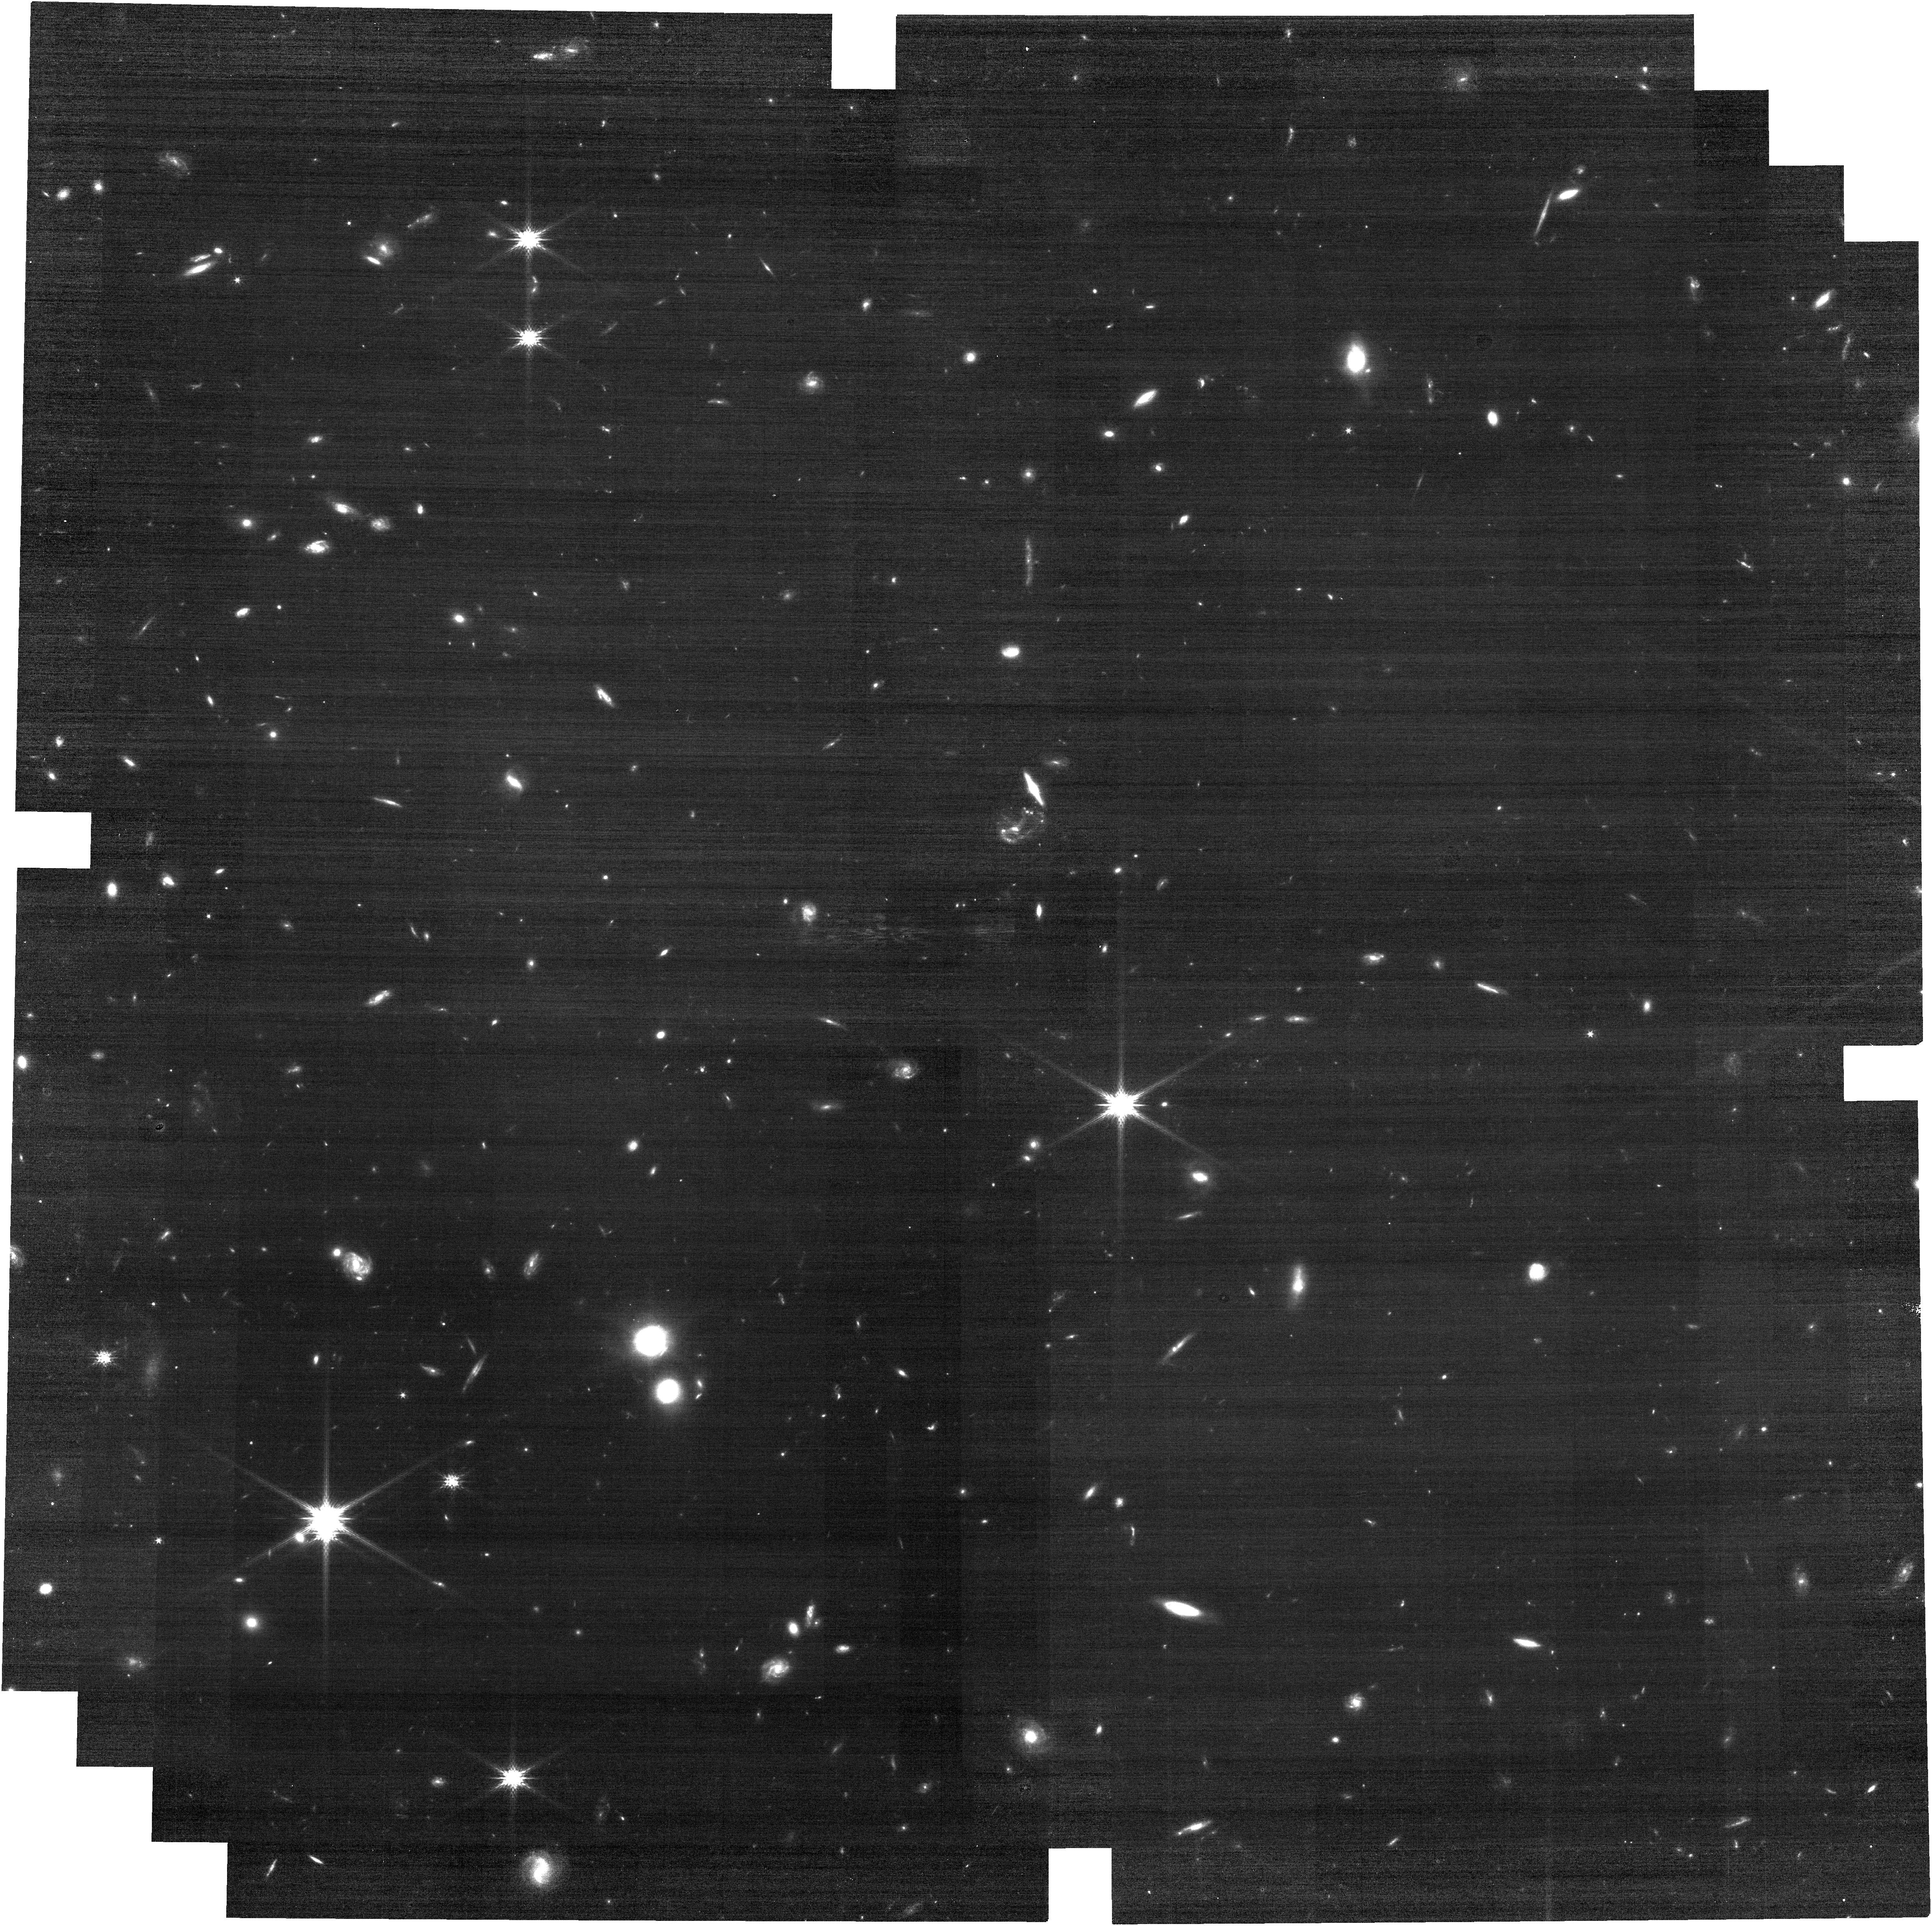
Target: C3D_1. Instrument: NIRCAM. Filter: F150W. Exposure: 14 min. Observation ID: jw05324-o006_t016_nircam_clear-f150w

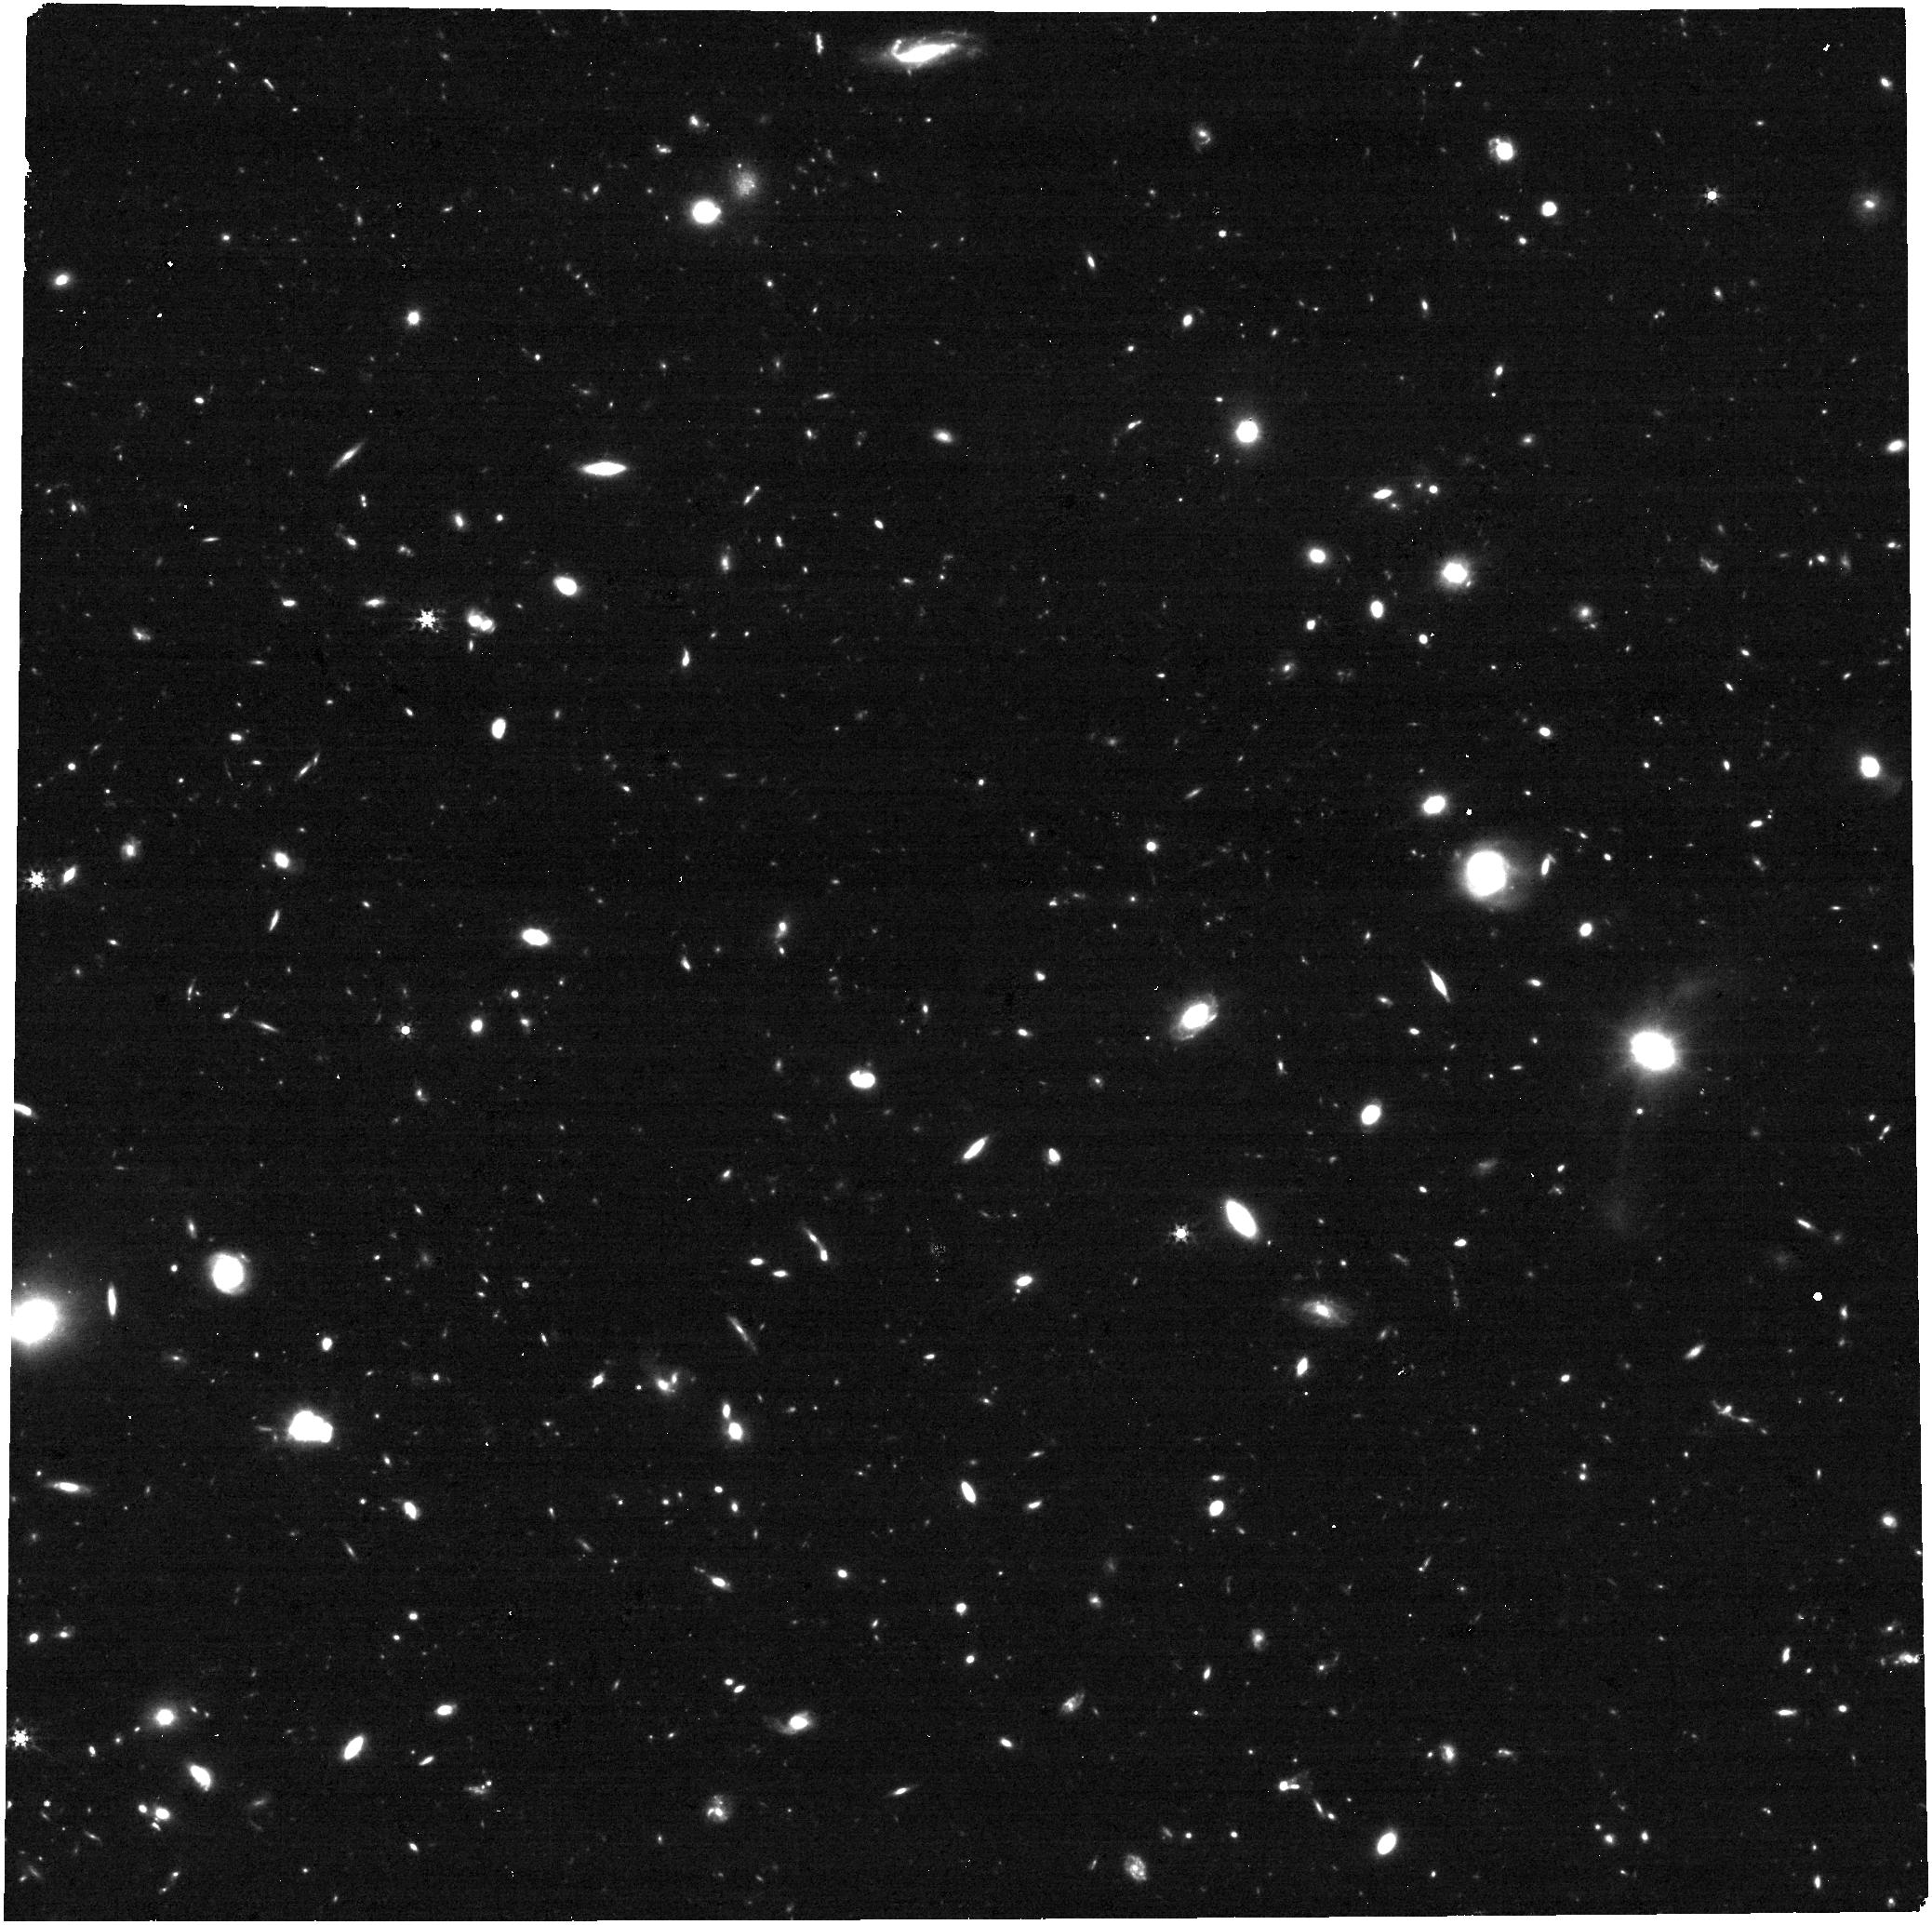
Target: UDS-T29. Instrument: NIRCAM. Filter: F356W. Exposure: 26 min. Observation ID: jw05324-o021_t020_nircam_clear-f356w

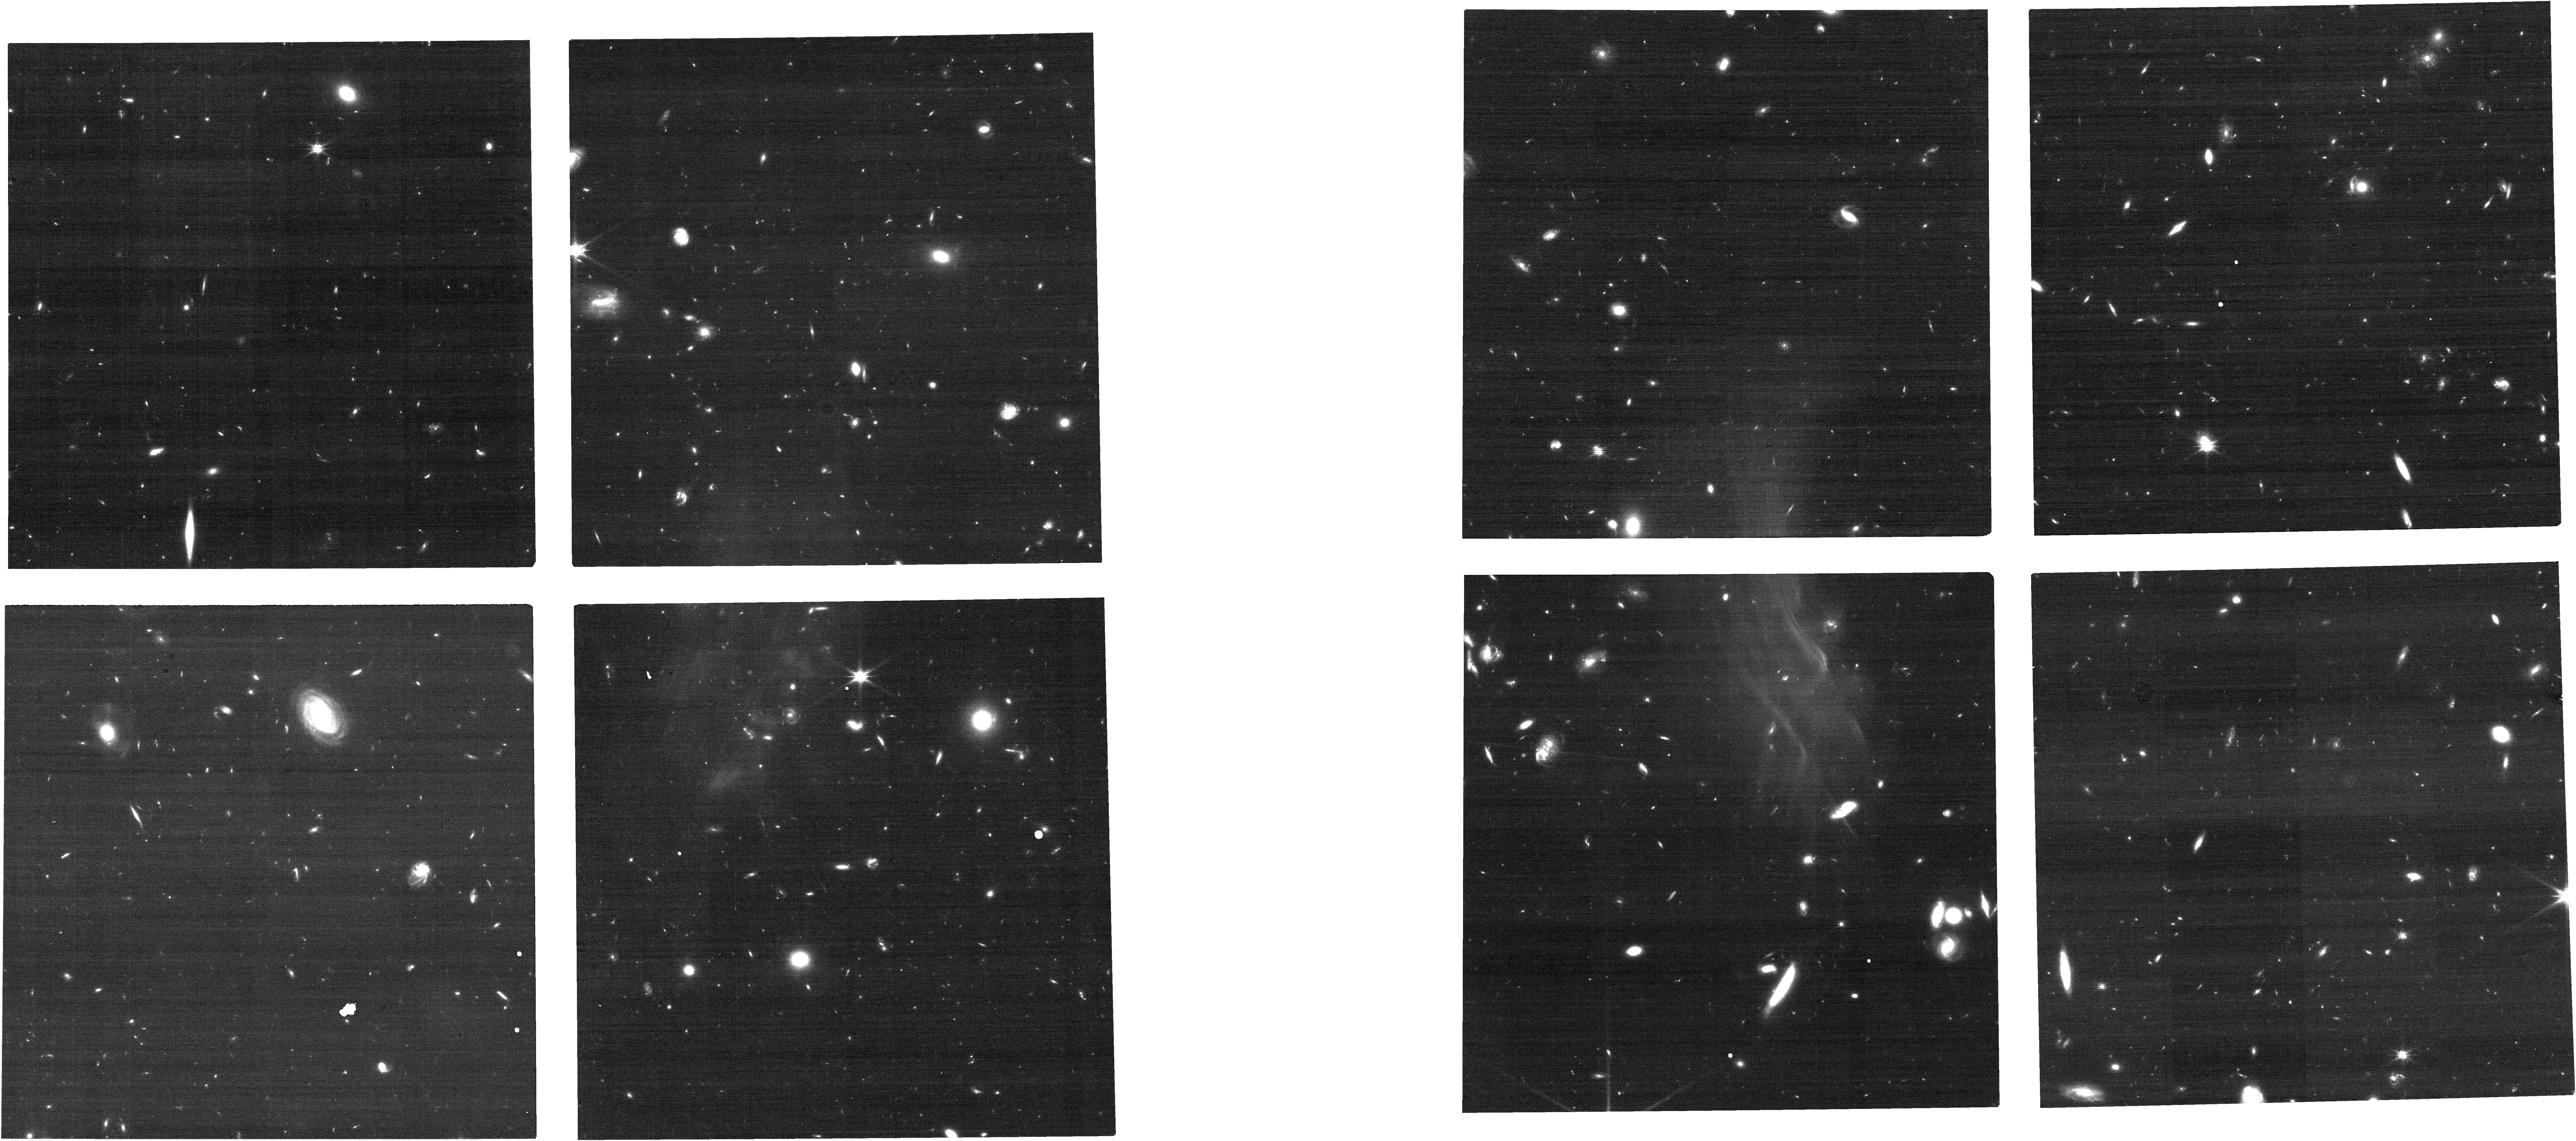
Target: JADES-SNIa. Instrument: NIRCAM. Filter: F150W. Exposure: 24 min. Observation ID: jw05324-o027_t022_nircam_clear-f150w

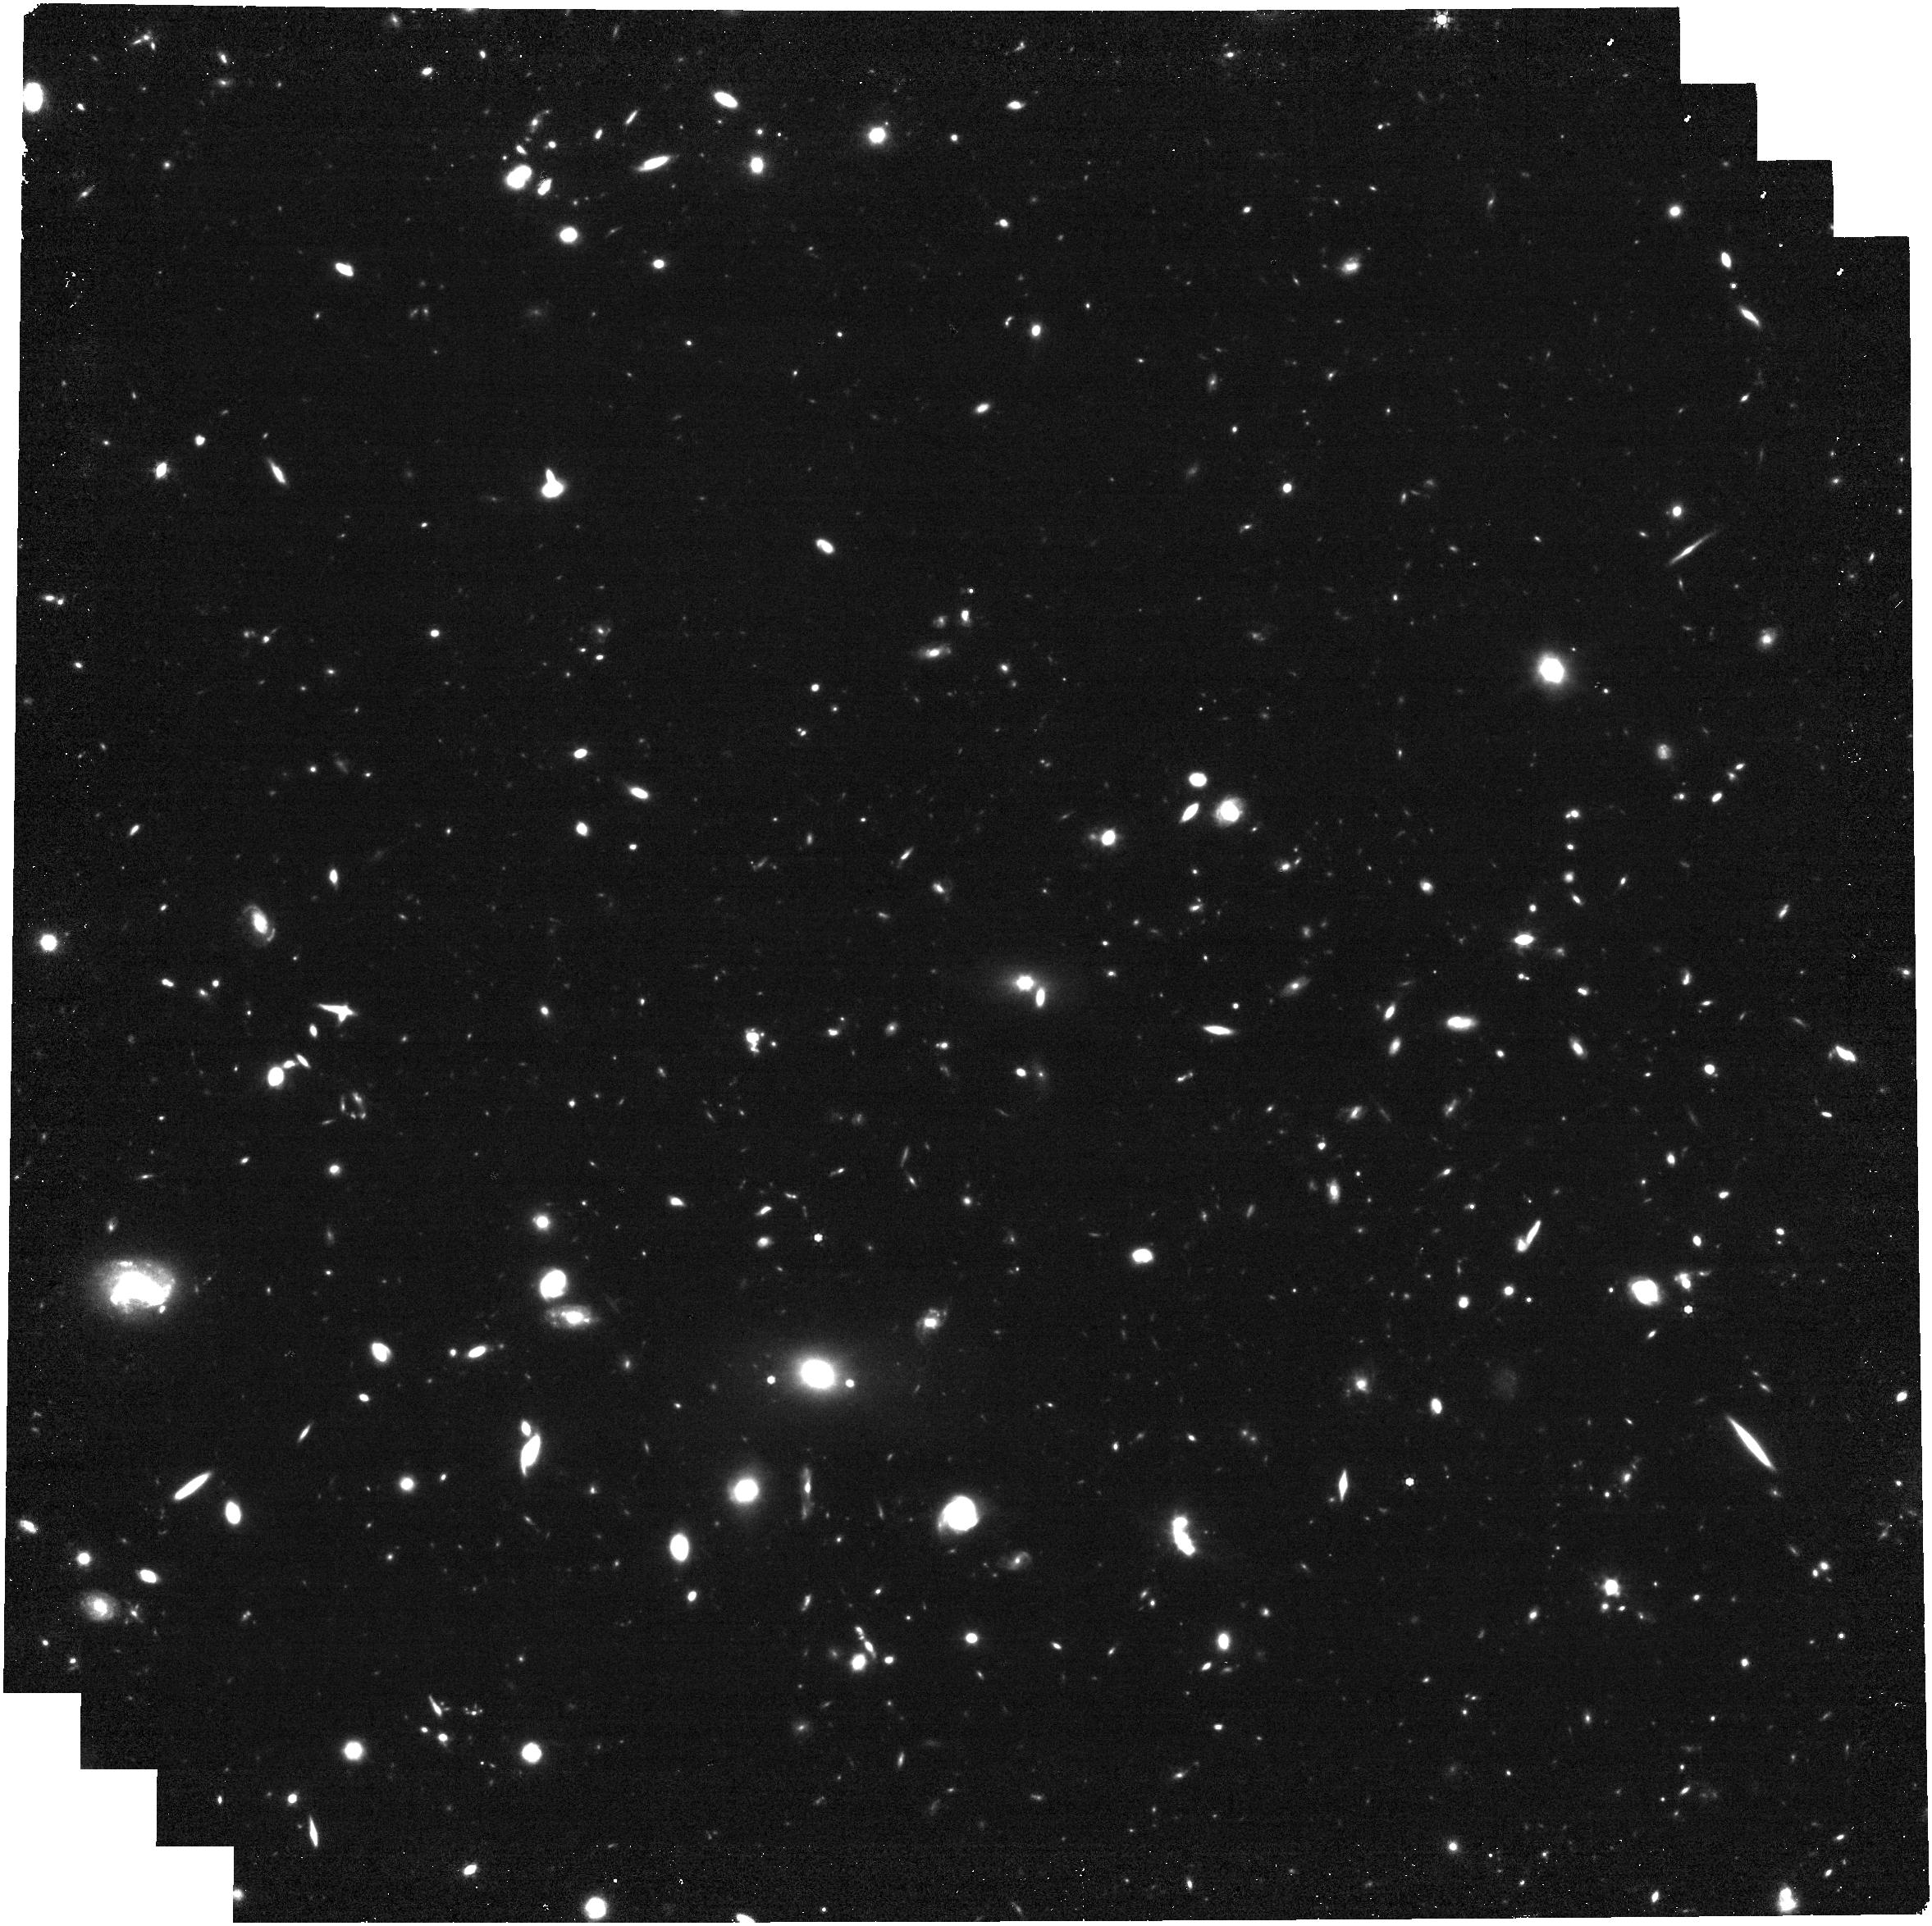
Target: SNIa2. Instrument: NIRCAM. Filter: F444W. Exposure: 24 min. Observation ID: jw05324-o017_t014_nircam_clear-f444w

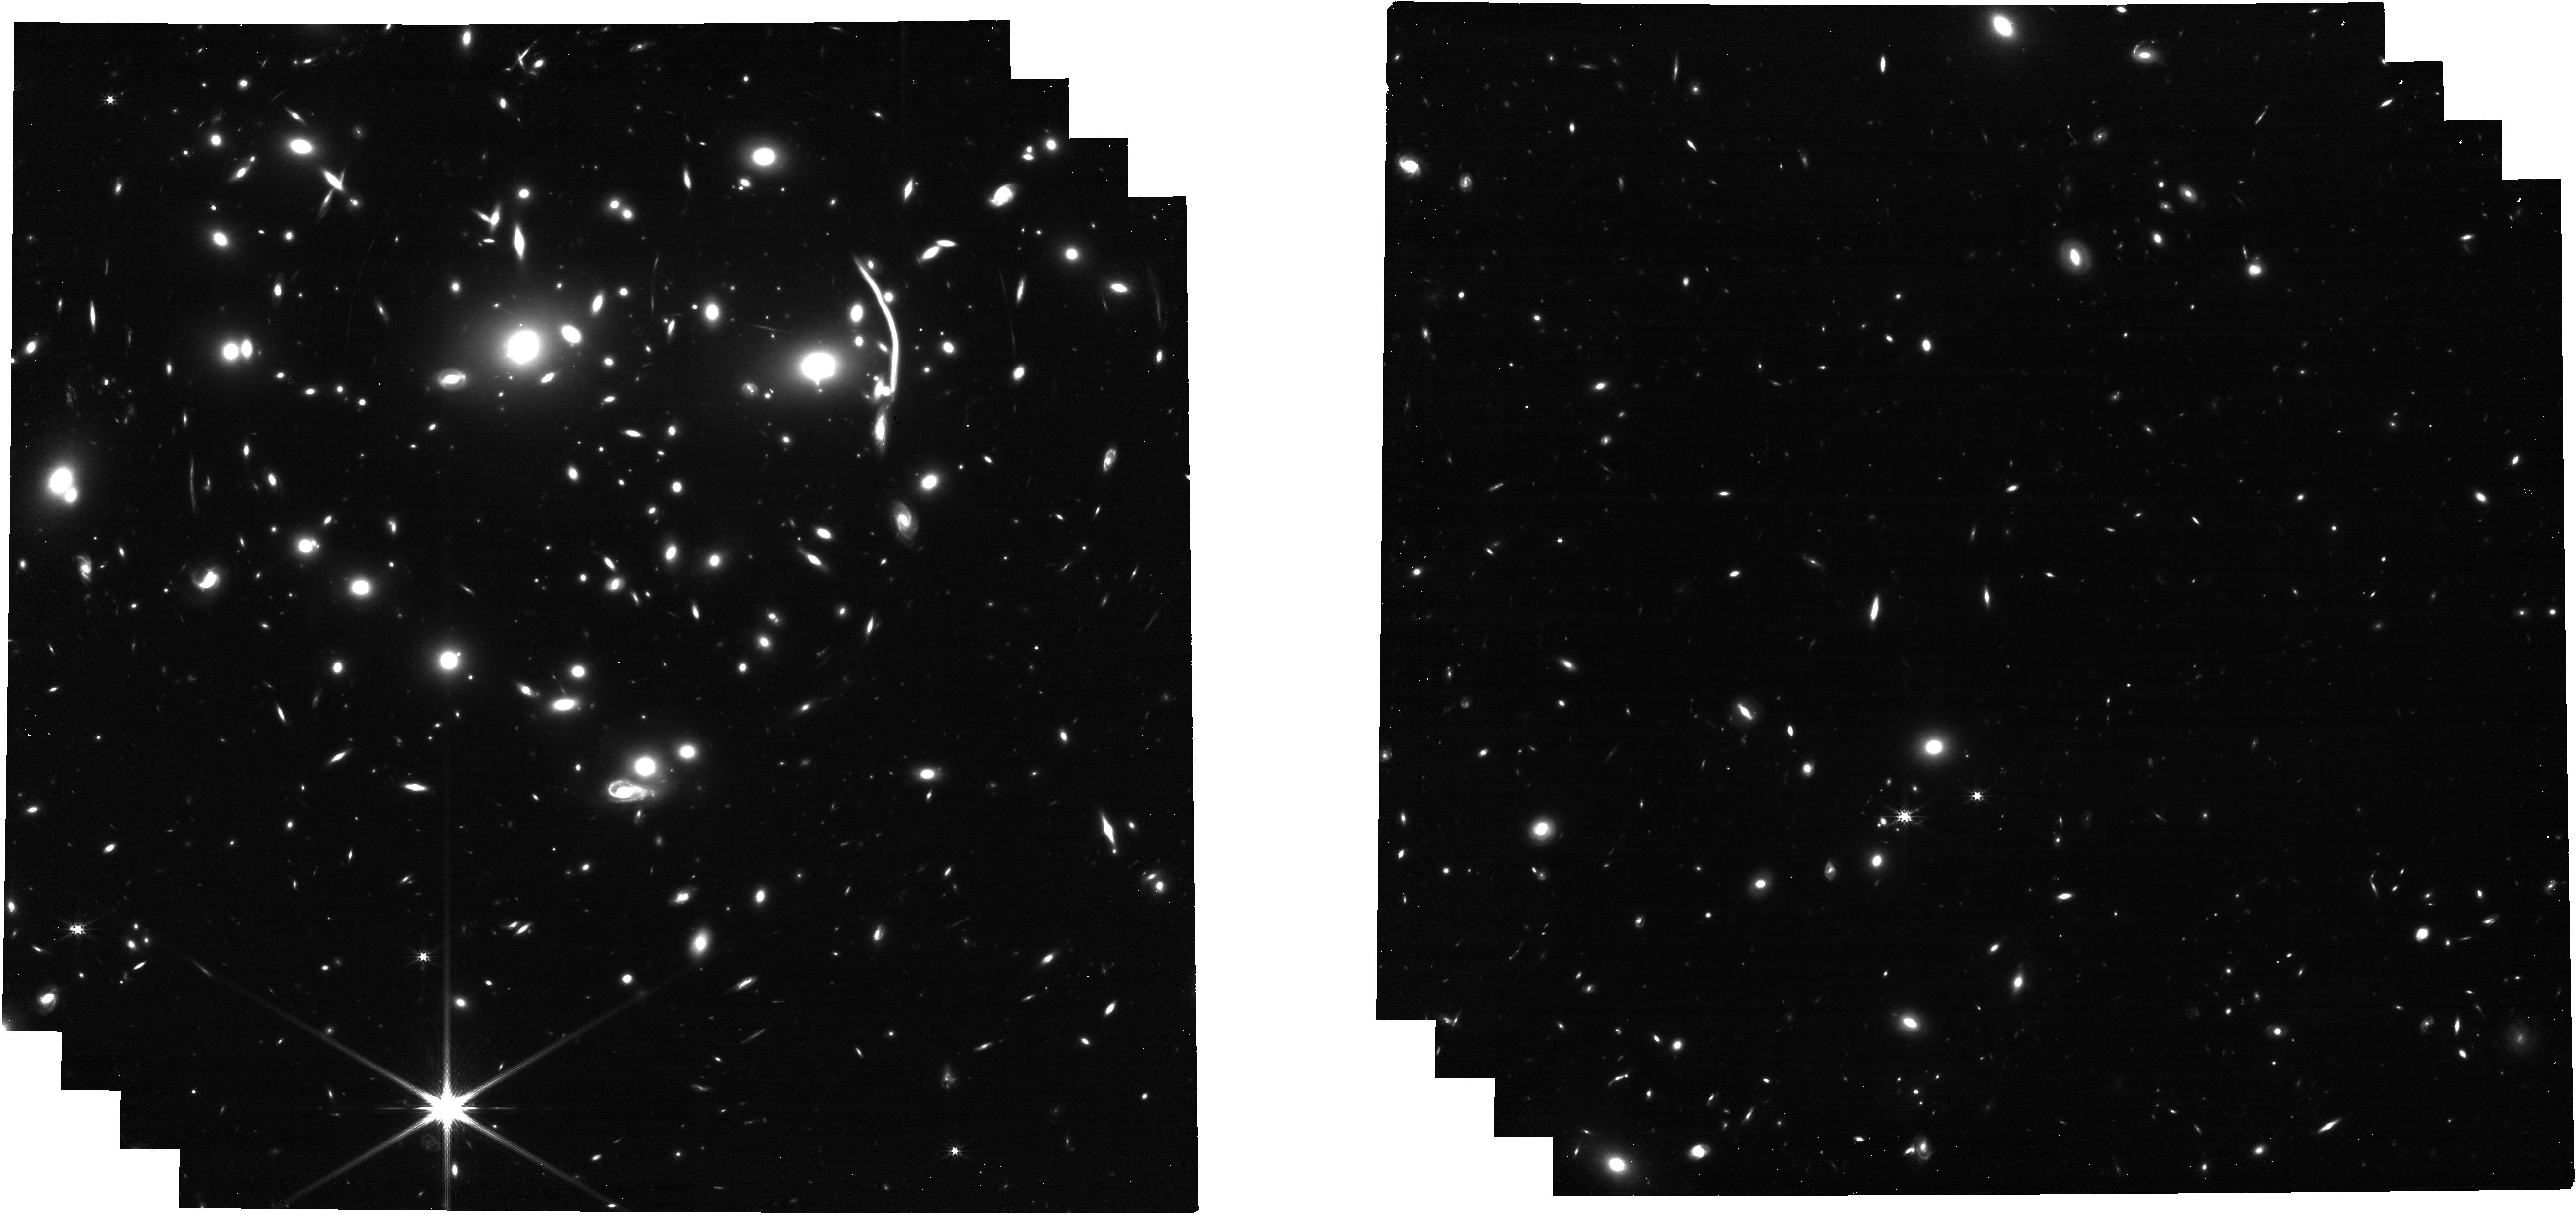
Target: SNIa_1. Instrument: NIRCAM. Filter: F277W. Exposure: 13 min. Observation ID: jw05324-o002_t012_nircam_clear-f277w

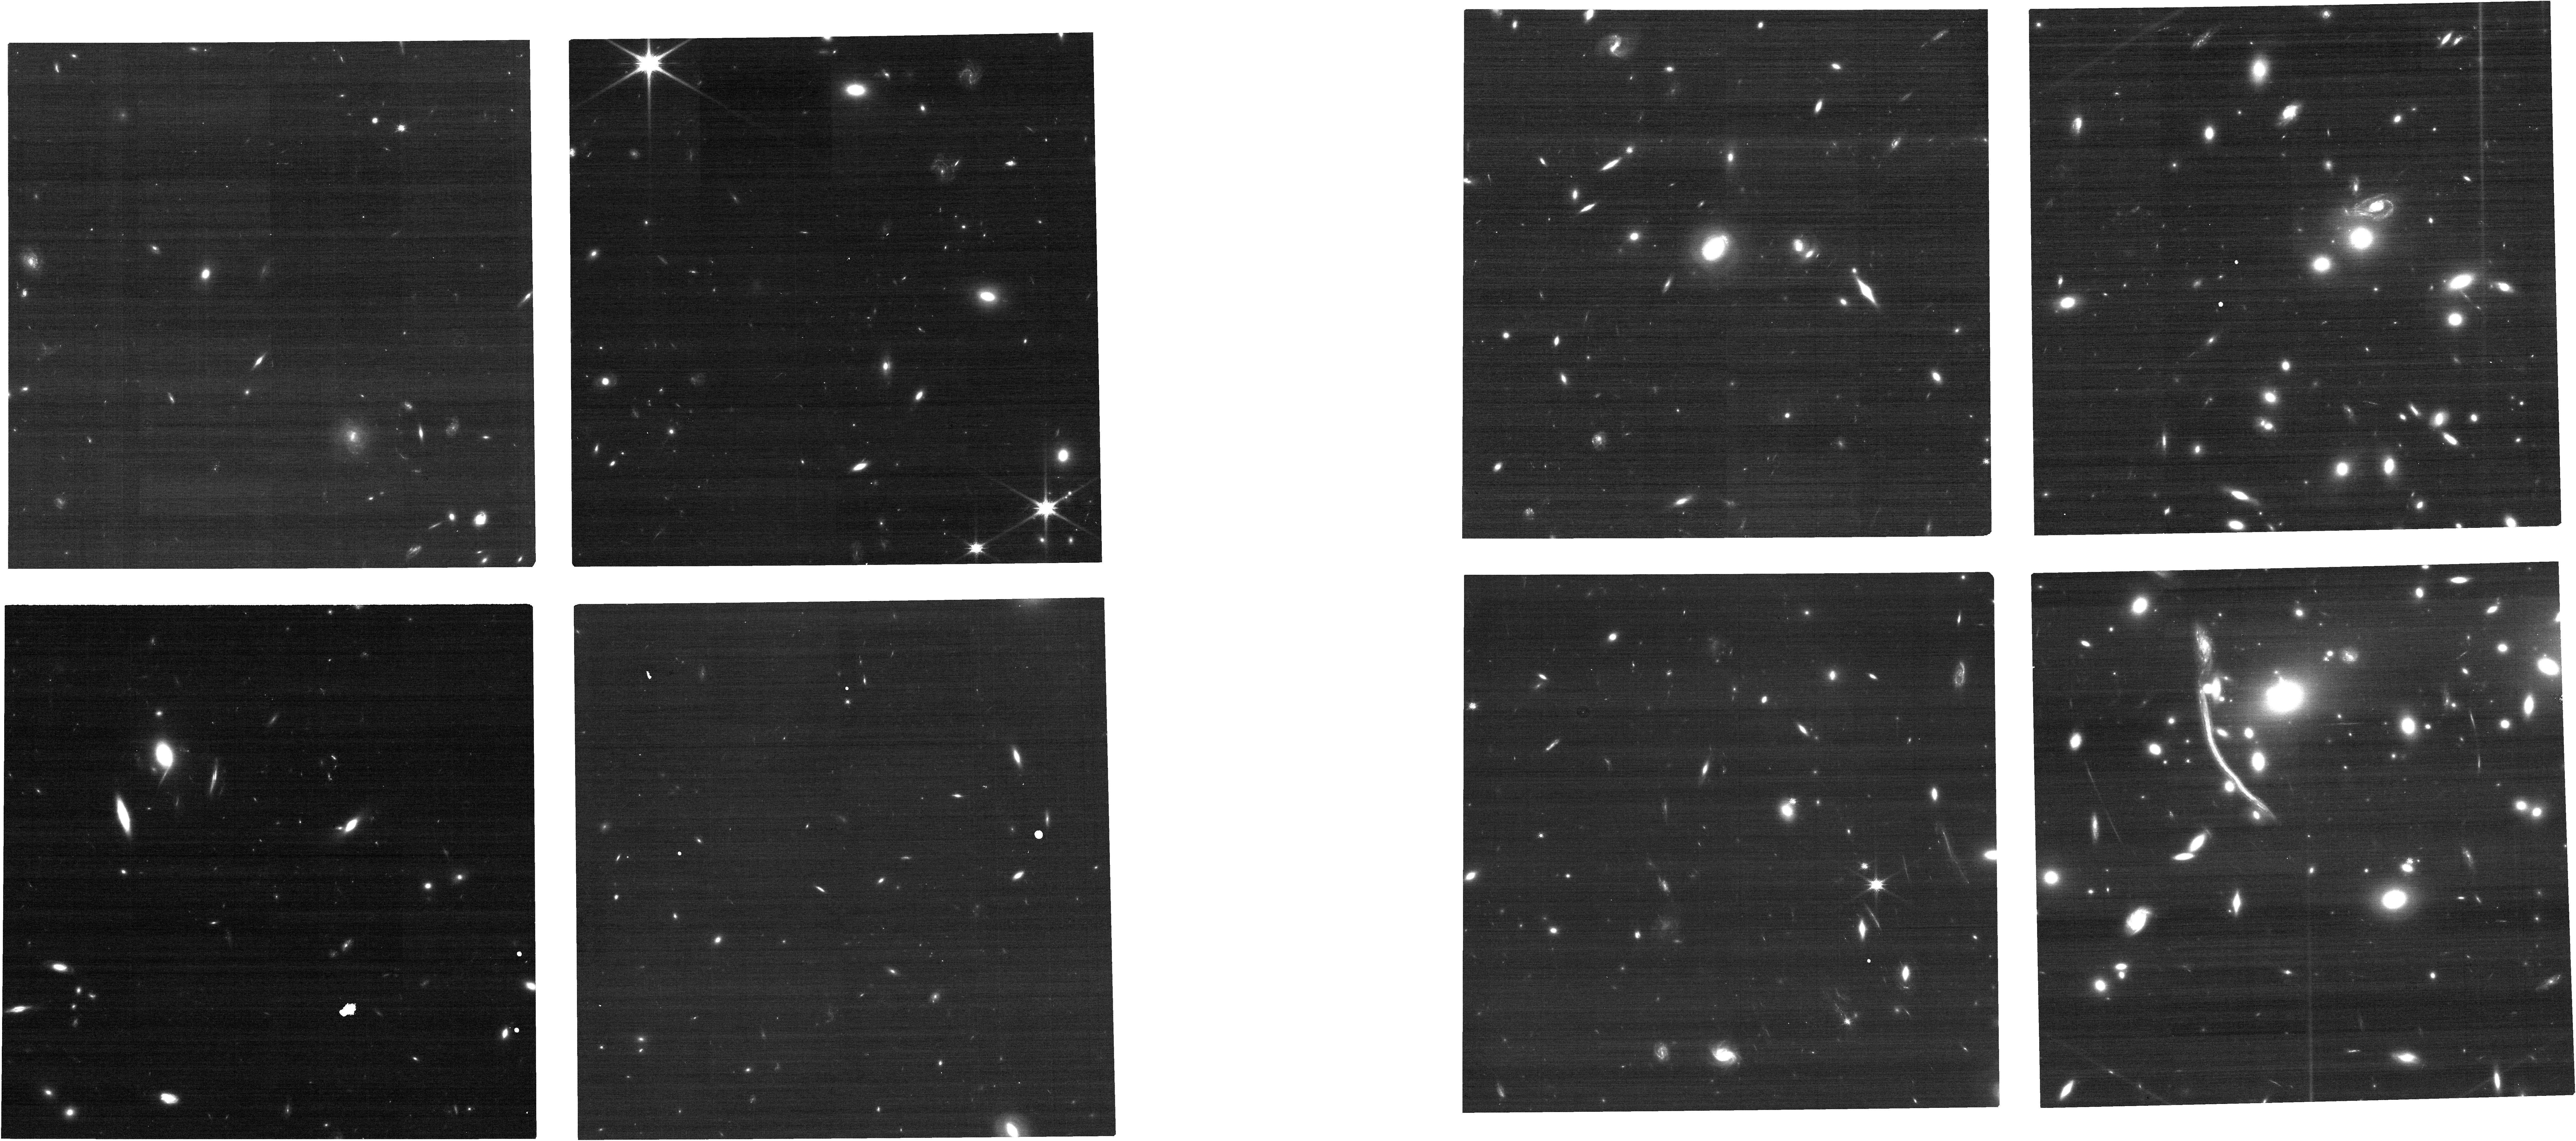
Target: A370-SNIa. Instrument: NIRCAM. Filter: F115W. Exposure: 14 min. Observation ID: jw05324-o014_t026_nircam_clear-f115w

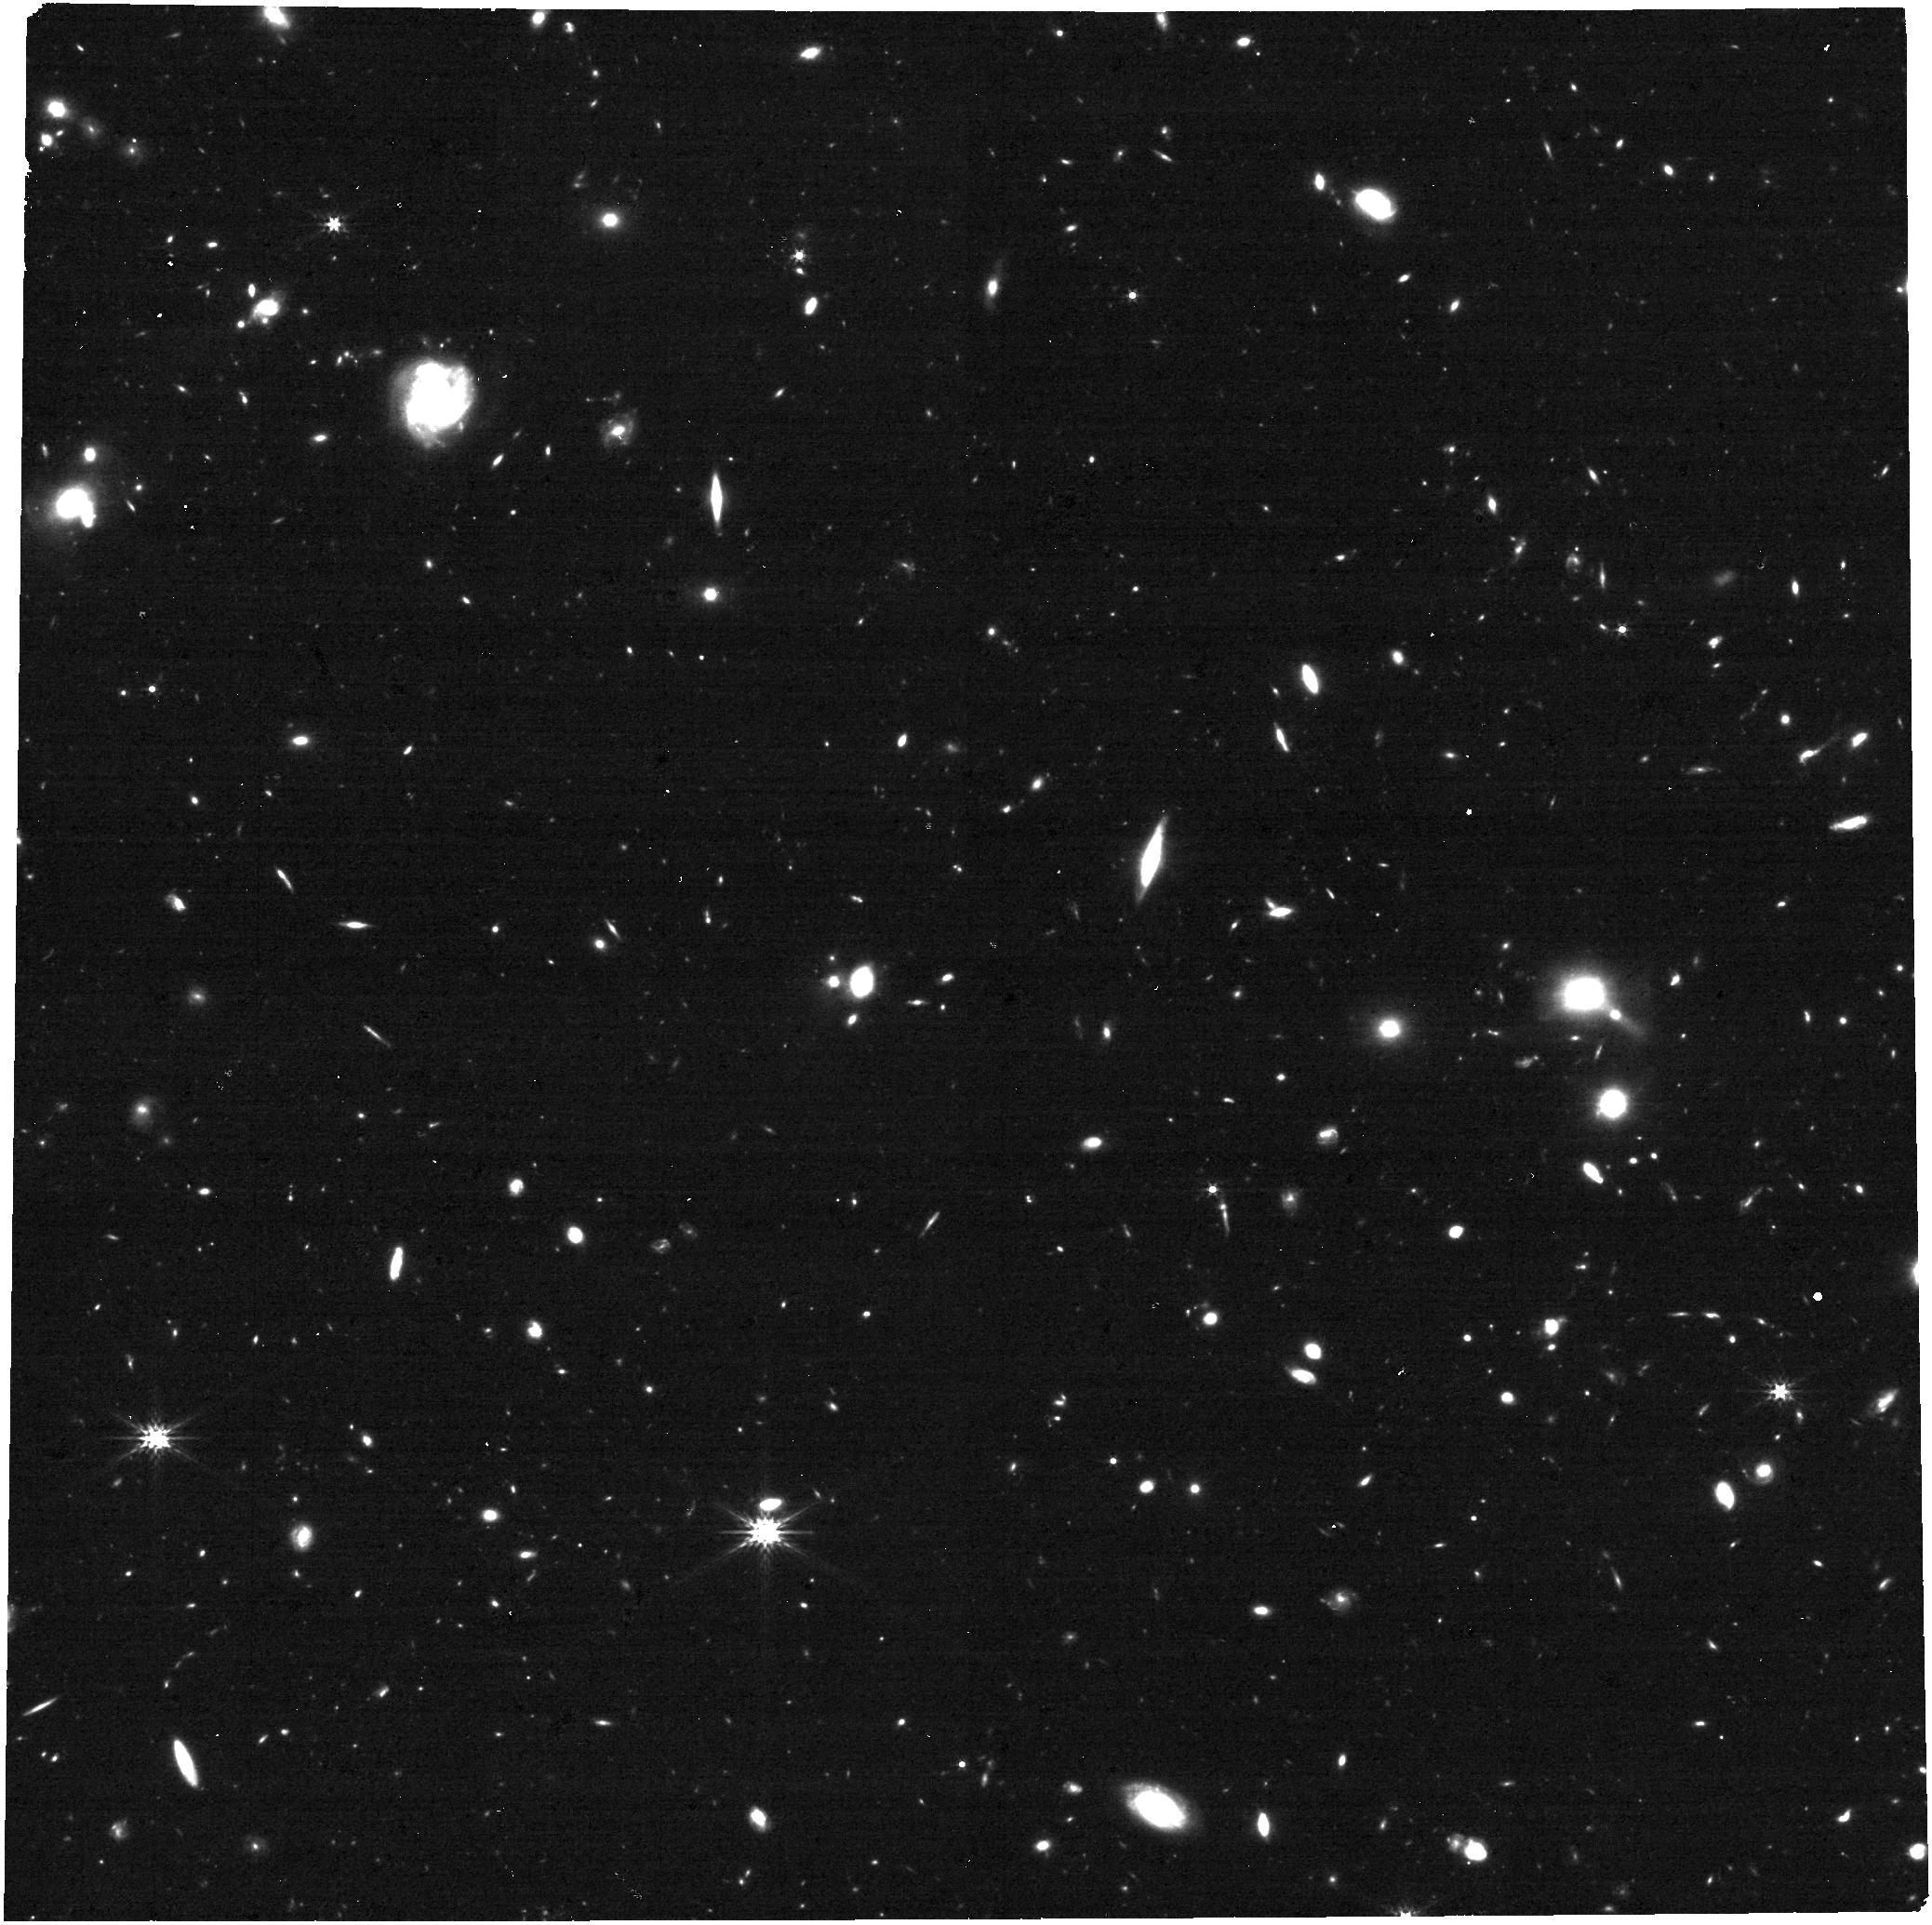
Target: UDS-T11. Instrument: NIRCAM. Filter: F277W. Exposure: 26 min. Observation ID: jw05324-o009_t018_nircam_clear-f277w

Do Pass z=2, Do Collect Type Ia Supernovae: Breaking Out of Redshift Jail with JWST (PI: Pierel, Justin)

Type Ia supernovae (SNe Ia) have been one of our most valuable cosmological probes for over 20 years, and are expected to make landmark dark energy measurements this decade. These next-generation SN Ia dark energy measurements, coming primarily from the Rubin Observatory and Roman Space Telescope, will rely upon SN Ia luminosities remaining constant with redshift to remain unbiased. Any evolution in luminosity distances would indicate variable dark energy, unless SN Ia intrinsic luminosities also vary with redshift. Beyond z~2.5, any such behavior strongly indicates intrinsic SN Ia luminosity evolution, breaking the degeneracy with dark energy and giving high-z SNe Ia unique leverage on evolving systematics. Here we propose to efficiently build a sample of the first 10 spectroscopically-confirmed SNe Ia at z > 2.5 (with sensitivity to z~5) using target of opportunity (ToO) observations. The program identifies any intrinsic SN Ia evolution at the >10% level, puts limits on any monotonic evolution at lower-z, and makes the first z > 2.5 SN Ia rate measurement, which is critical to understanding SN Ia progenitor systems. While Roman is soon expected to observe thousands of SNe Ia, JWST will still be the only telescope capable of detecting SNe Ia beyond z~3-4. This program therefore probes a region of parameter space beyond the capabilities of Roman, opening a brand new discovery space for one of our most mature and important cosmological probes. Only JWST can push this critical frontier for SN Ia cosmology.